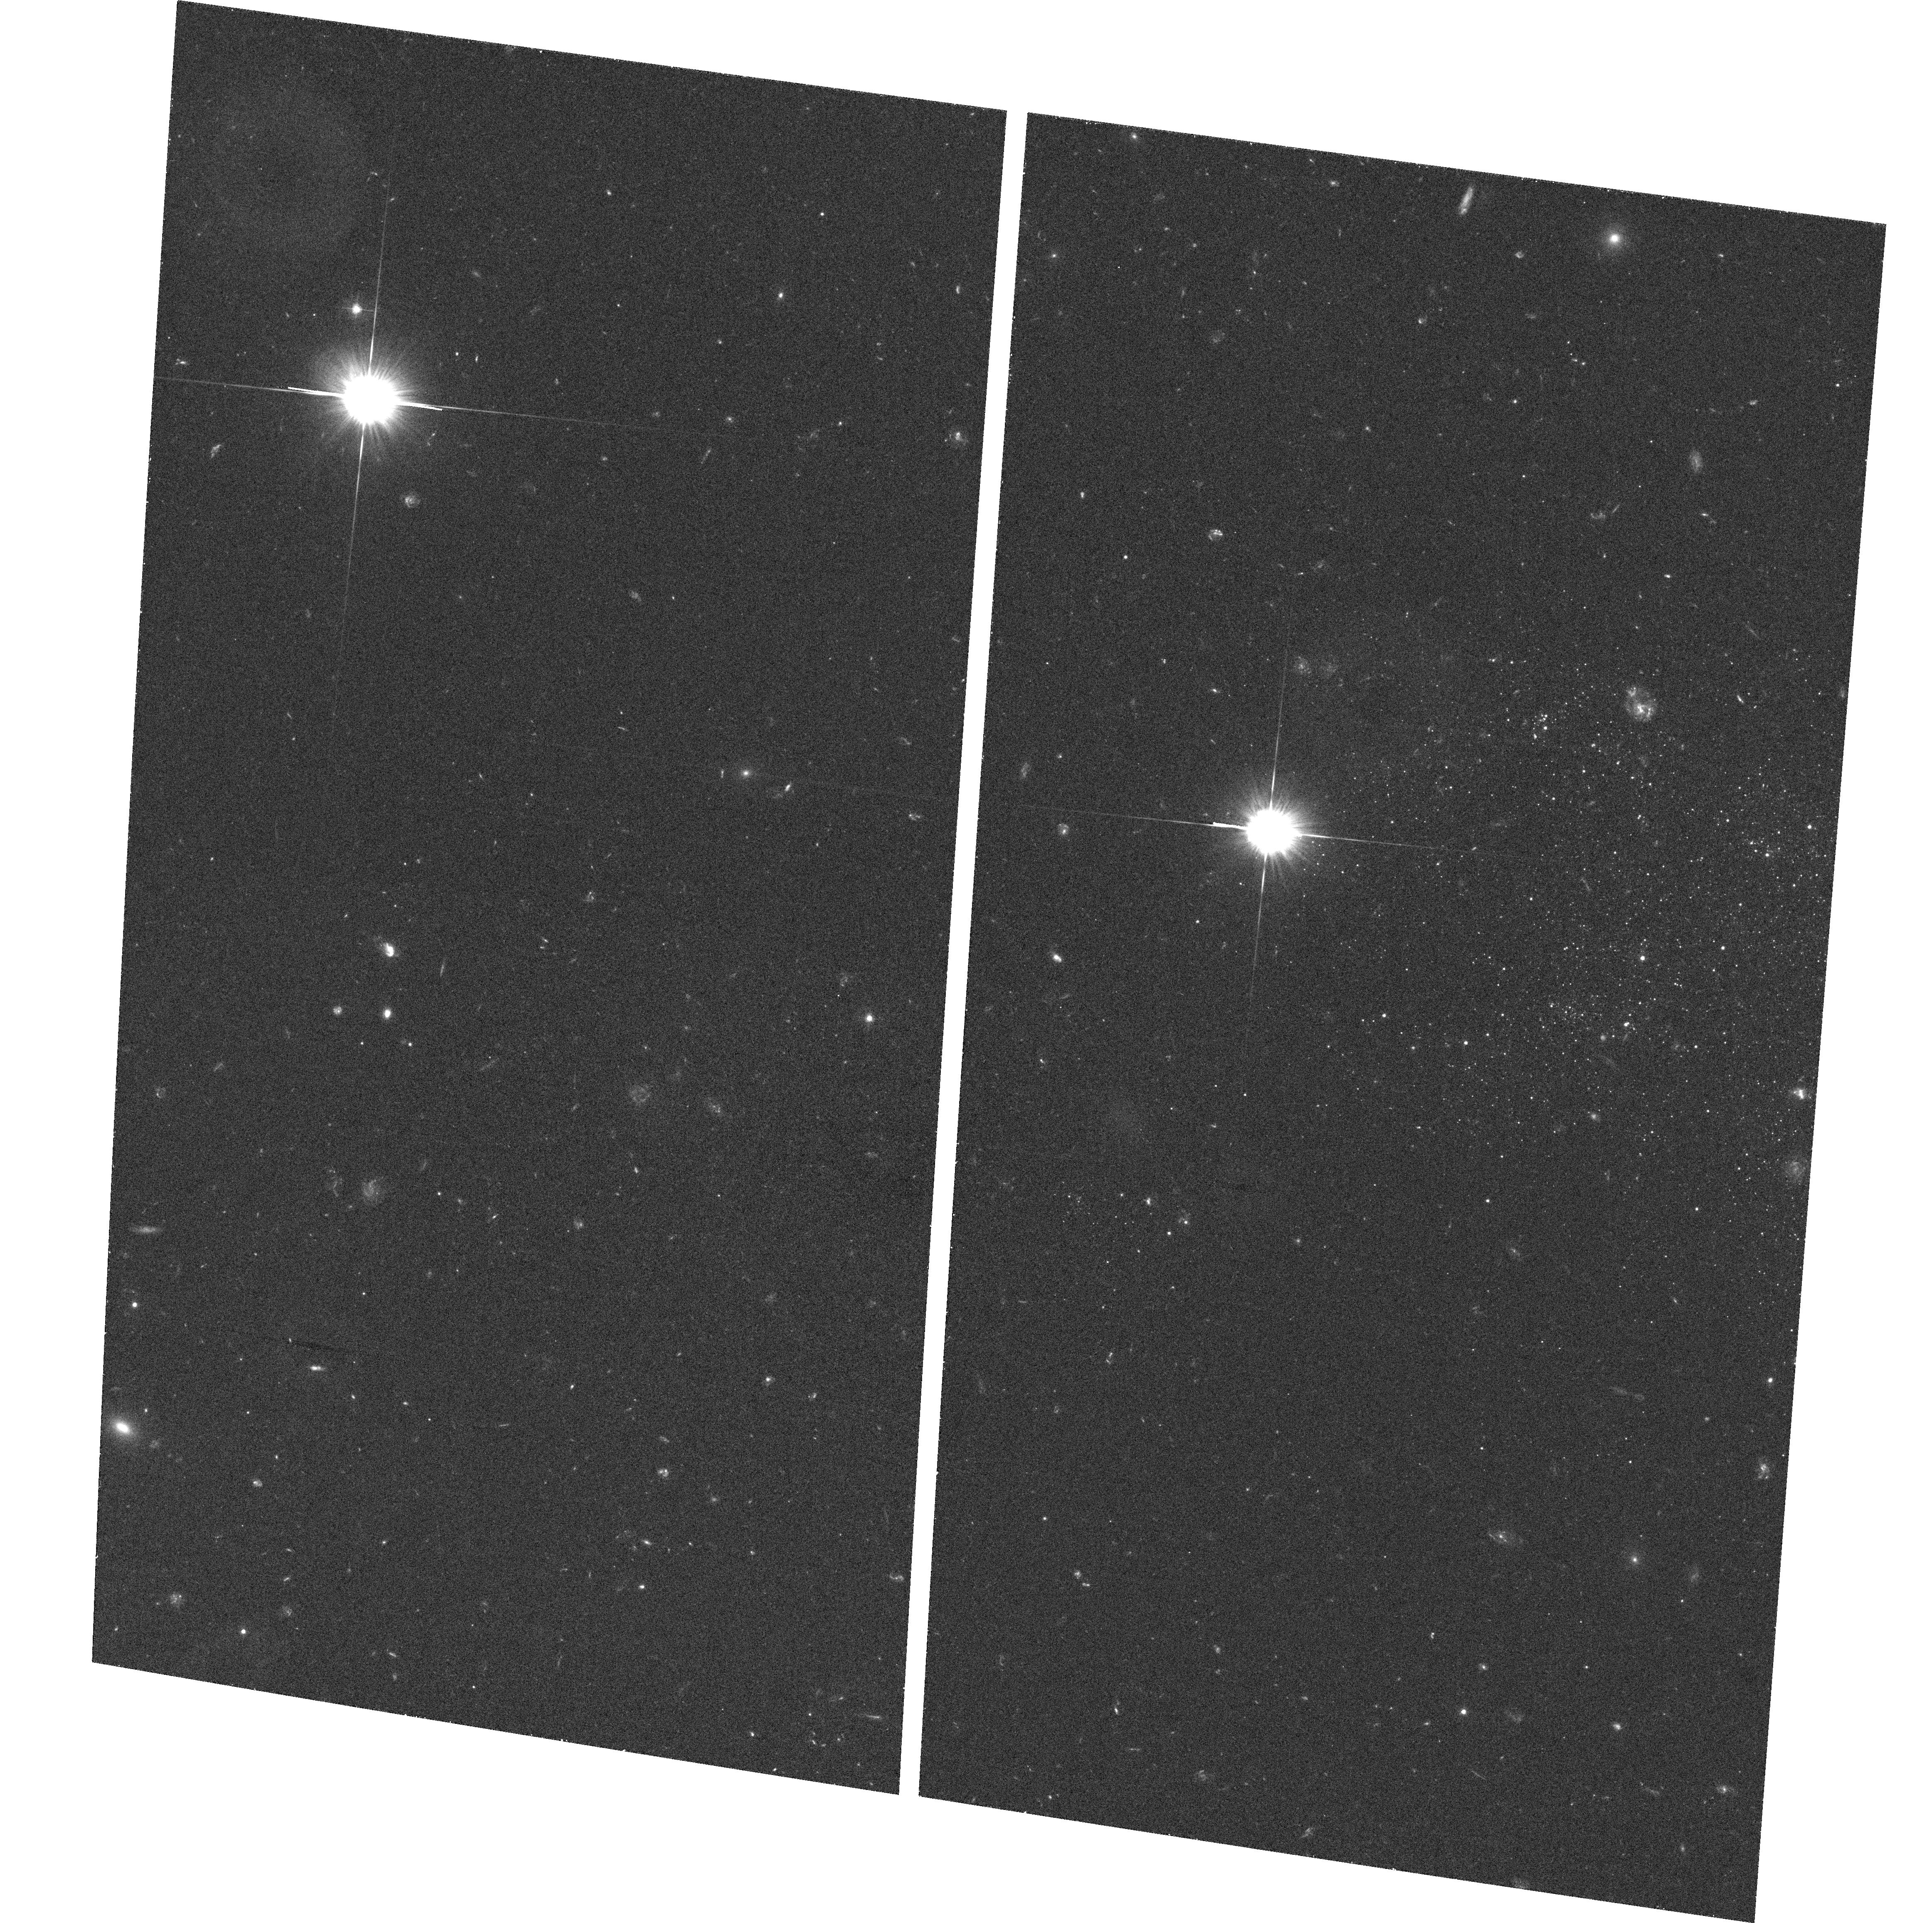
Target: NGC4789A-OUTERDISK-3. Instrument: ACS/WFC. Filter: F475W. Exposure: 30 min. Observation ID: hst_10287_01_acs_wfc_f475w_j90v01

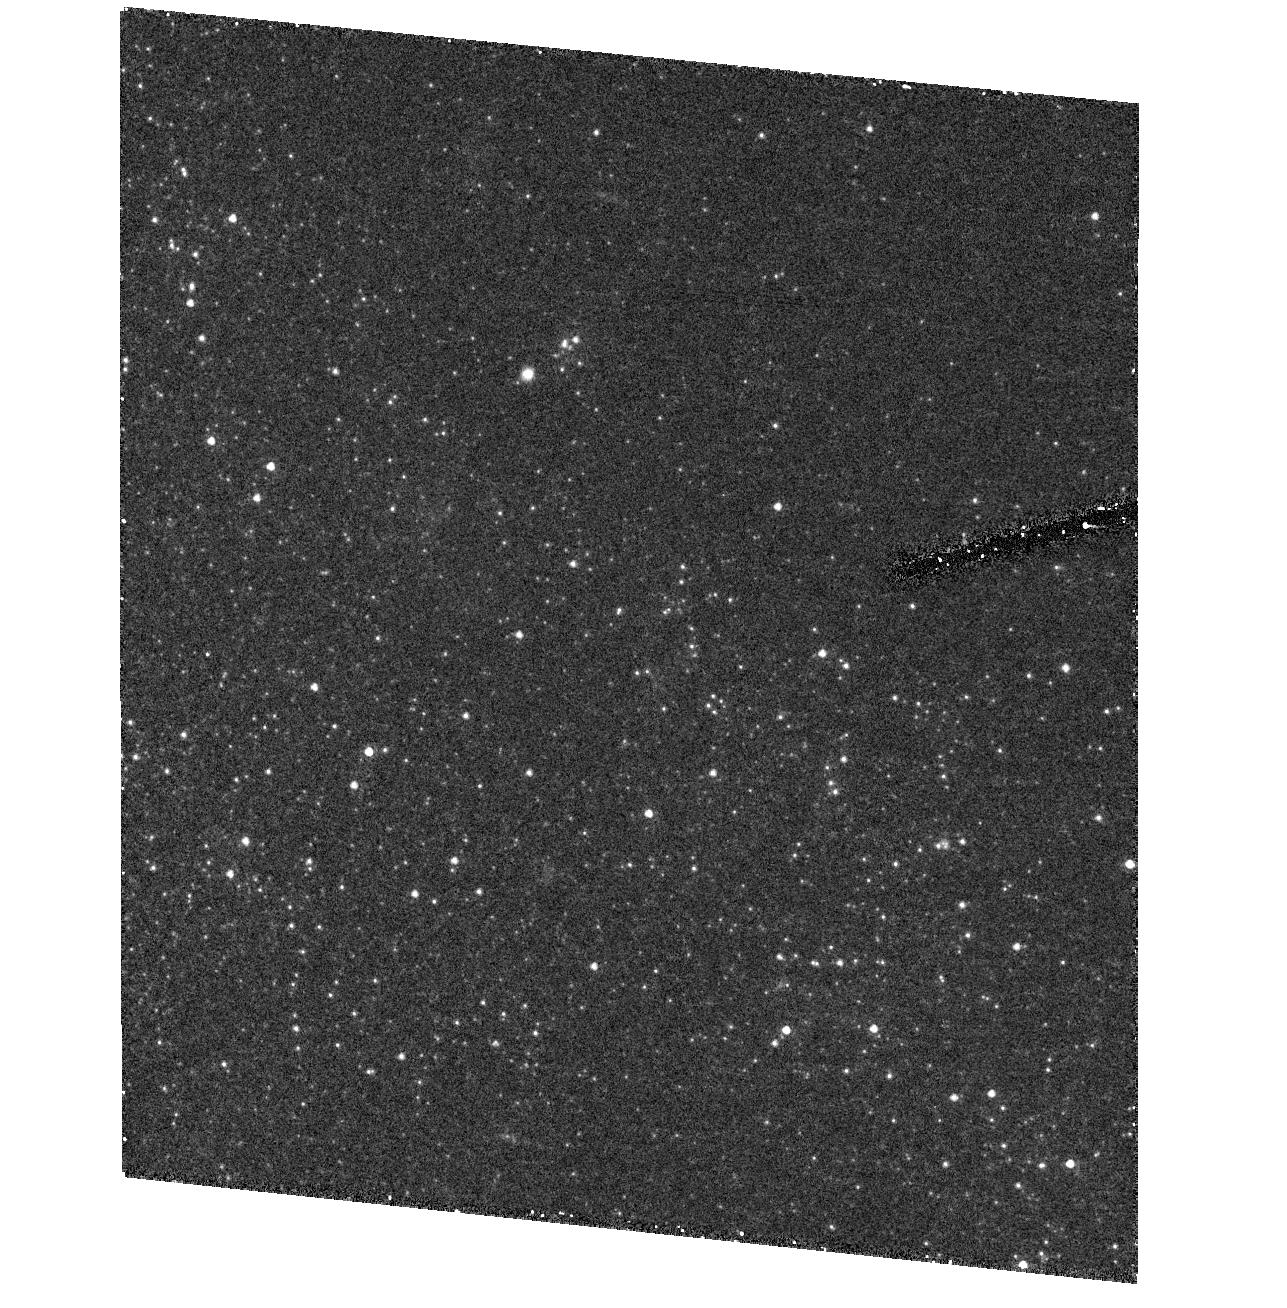
Target: field at RA 193.587°, Dec 27.170°. Instrument: ACS/HRC. Filter: F555W. Exposure: 25 min. Observation ID: hst_10287_01_acs_hrc_f555w_j90v01

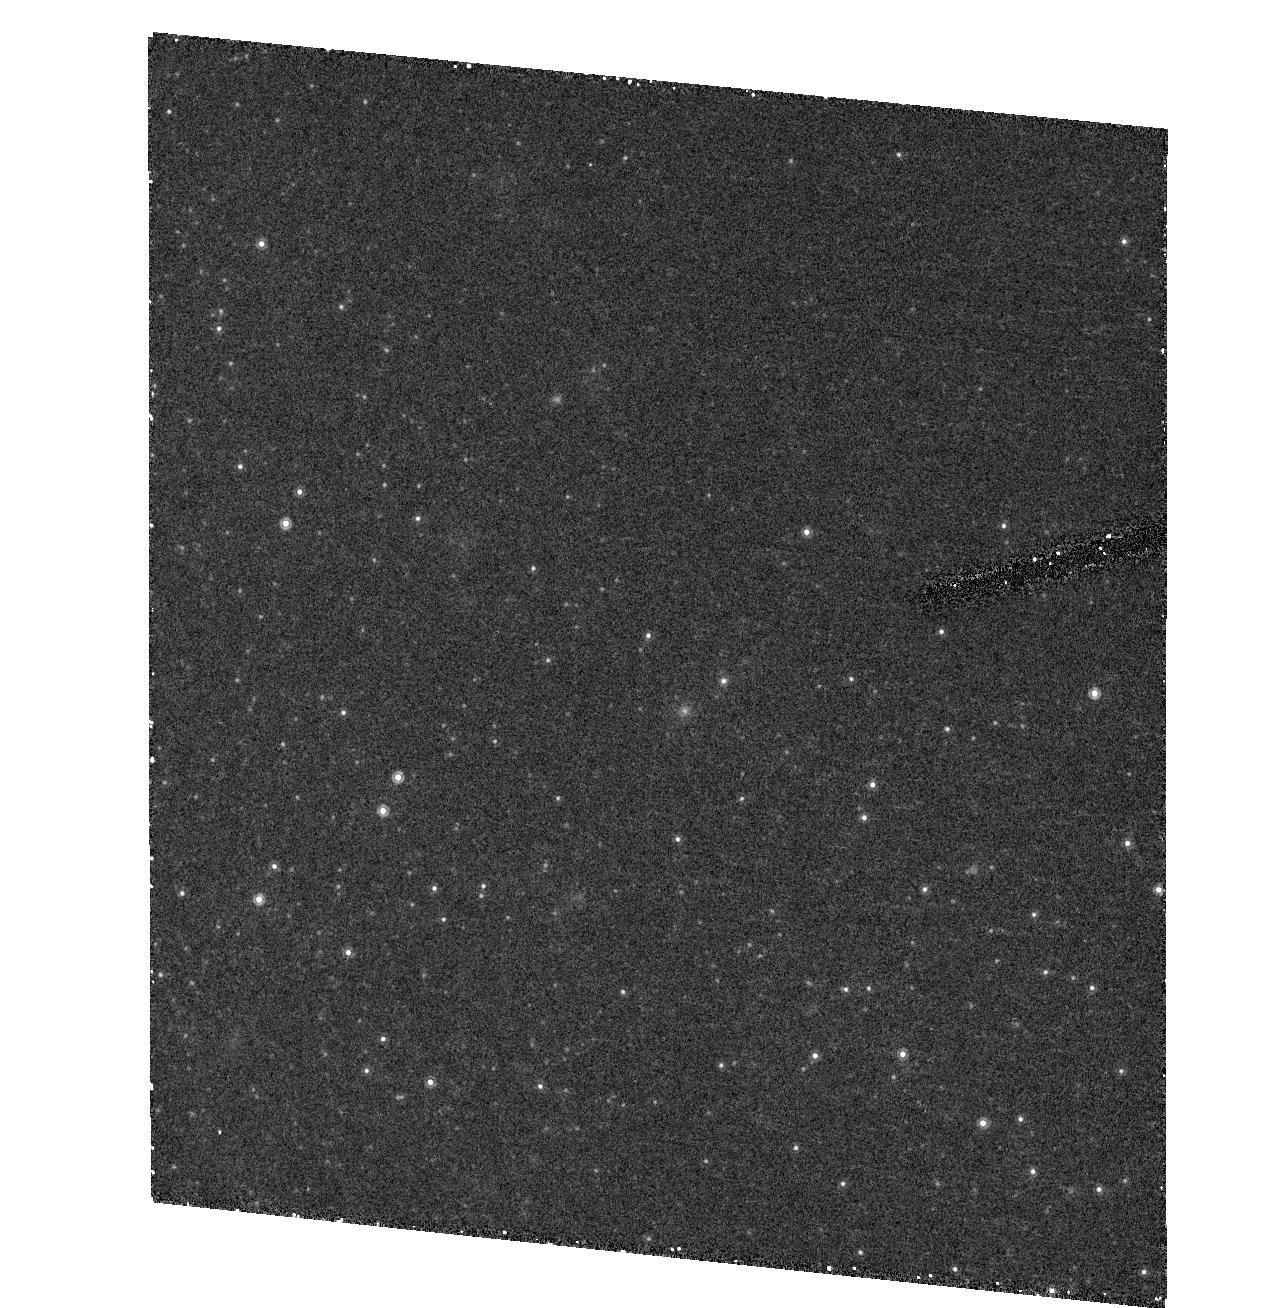
Target: field at RA 193.587°, Dec 27.170°. Instrument: ACS/HRC. Filter: F850LP. Exposure: 25 min. Observation ID: hst_10287_01_acs_hrc_f850lp_j90v01

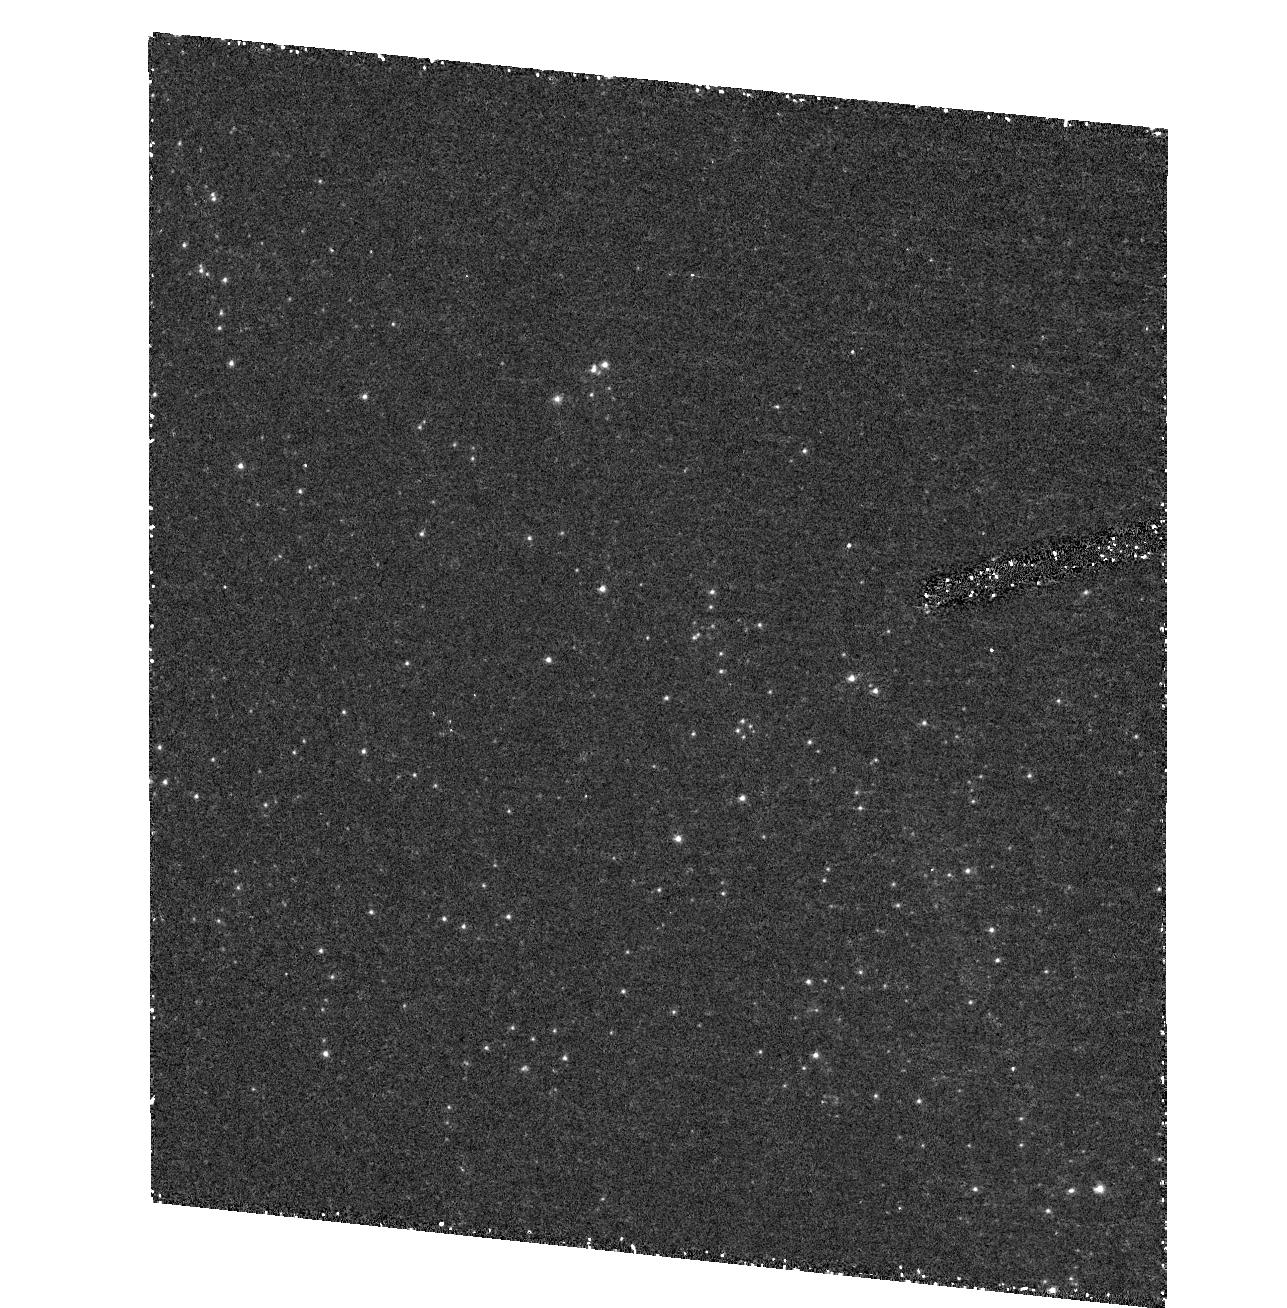
Target: field at RA 193.587°, Dec 27.170°. Instrument: ACS/HRC. Filter: F250W. Exposure: 52 min. Observation ID: hst_10287_01_acs_hrc_f250w_j90v01

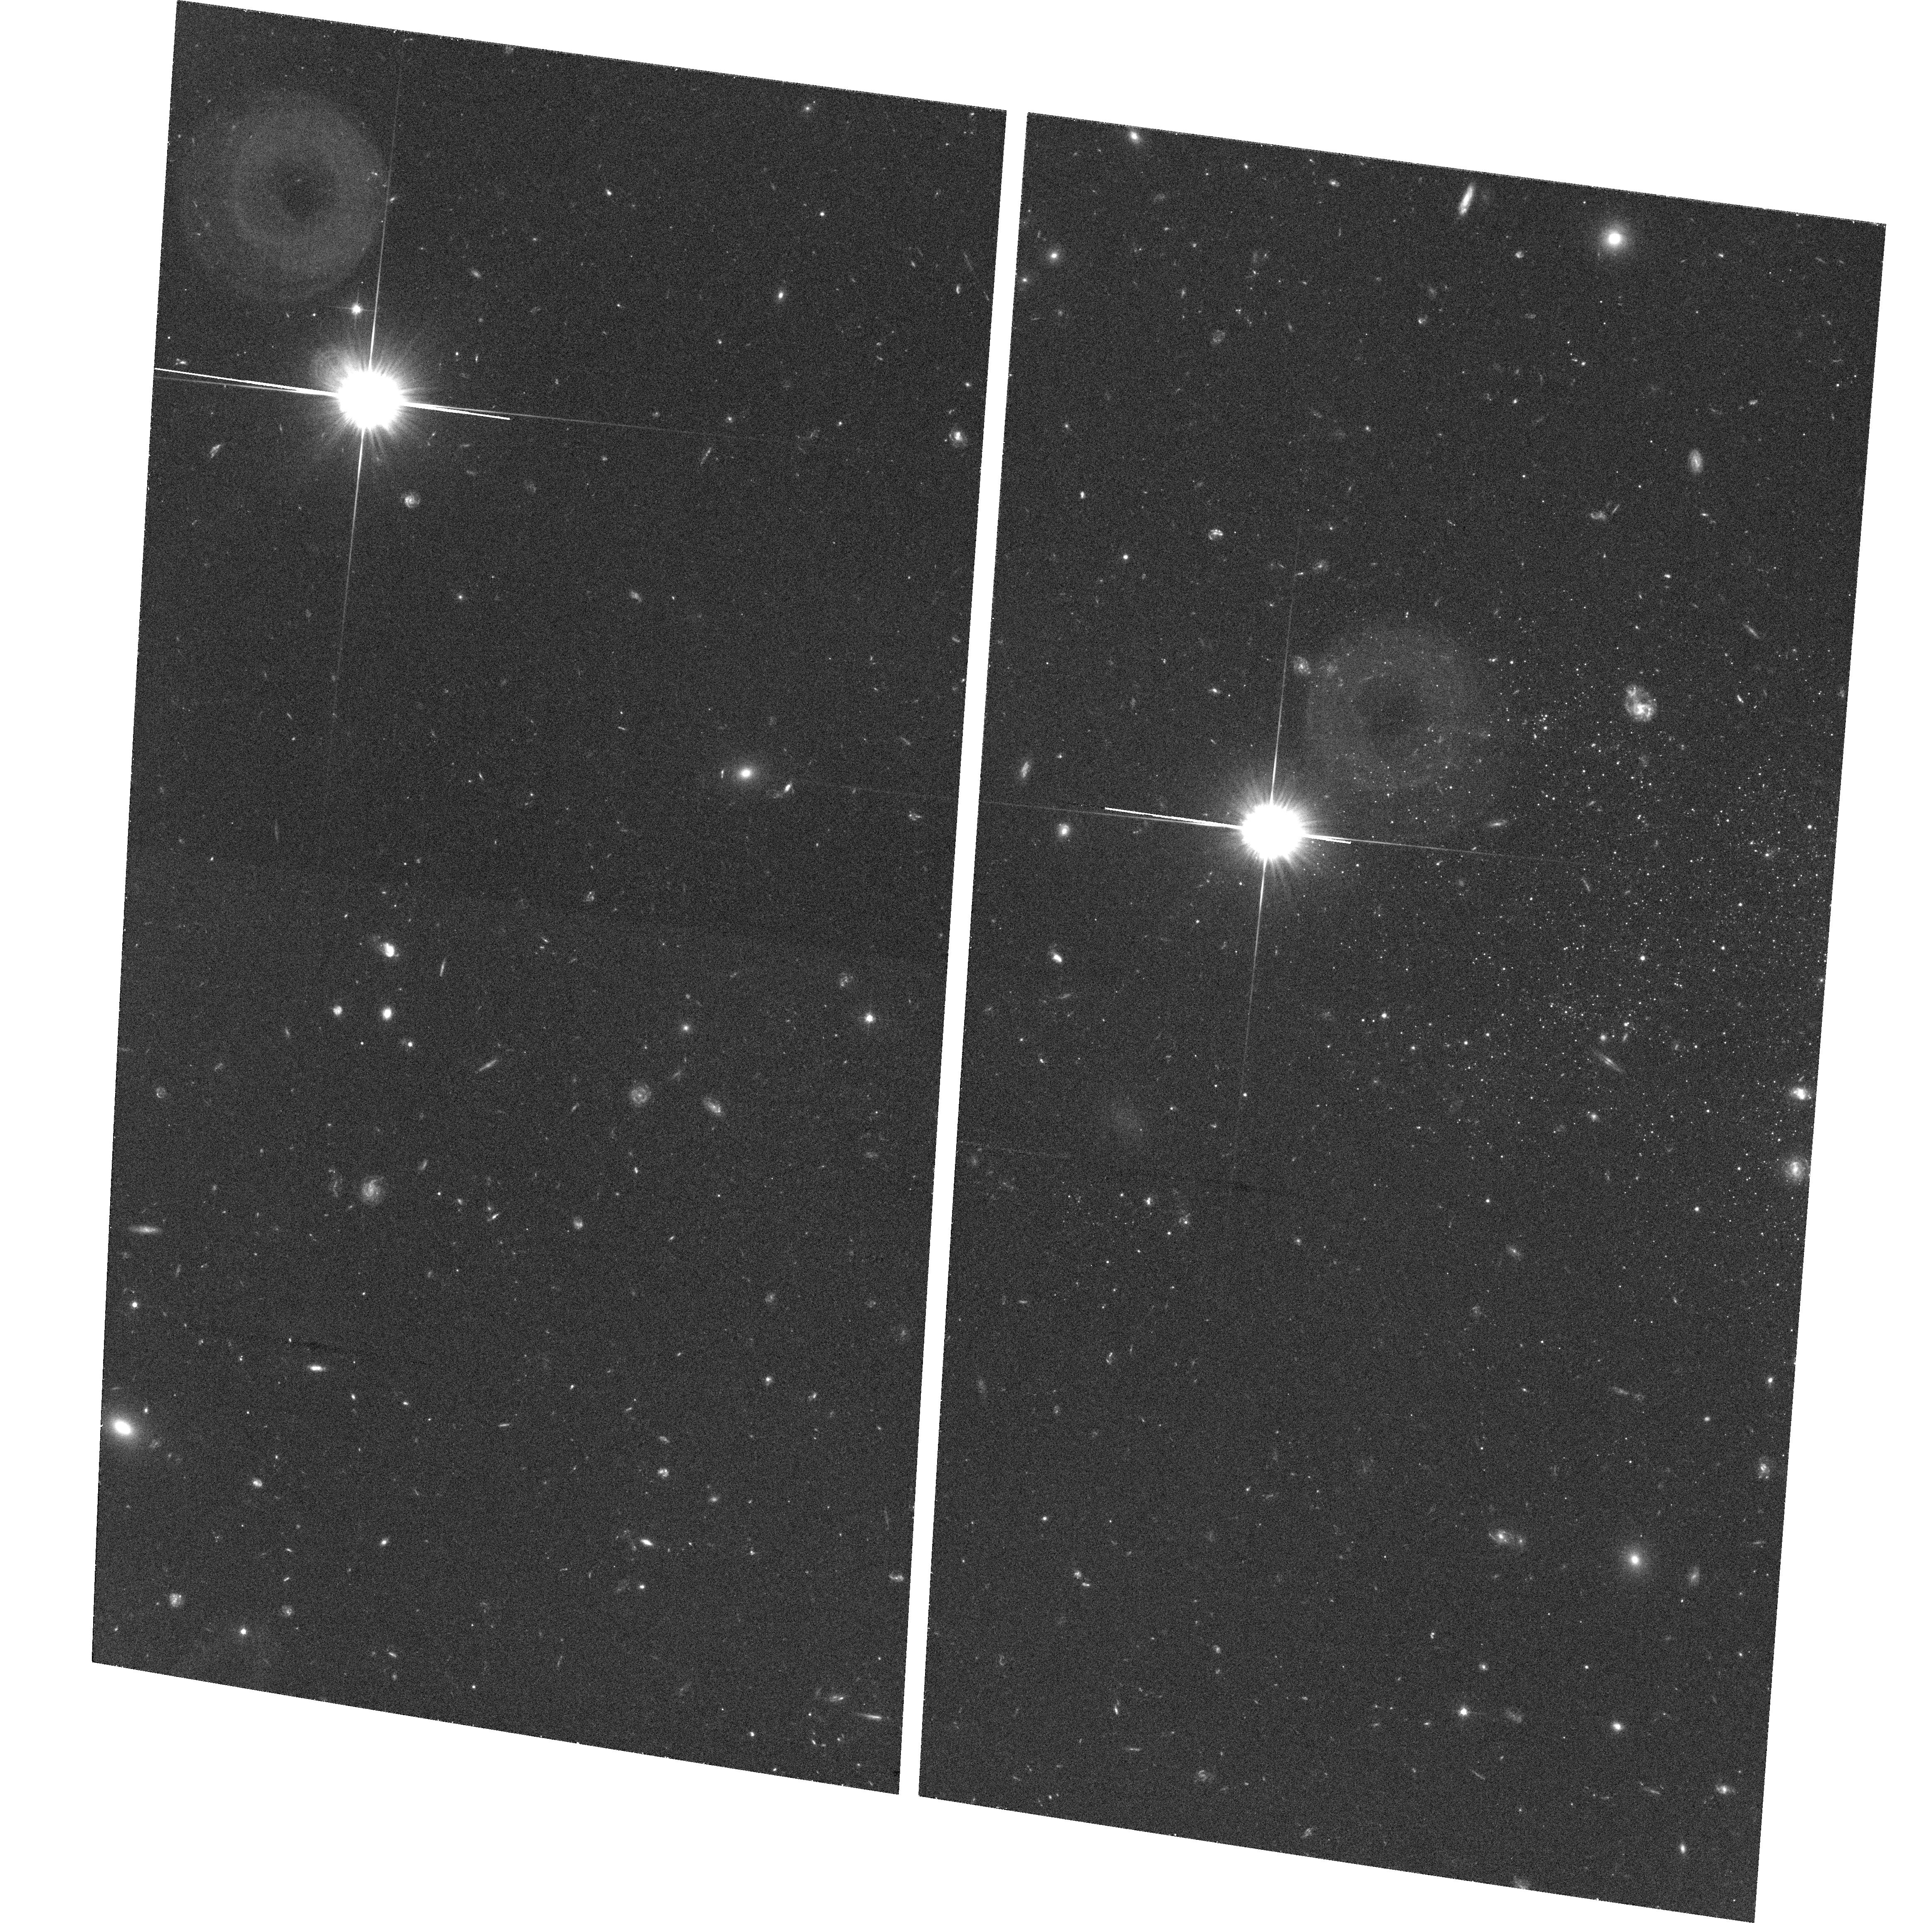
Target: NGC4789A-OUTERDISK-3. Instrument: ACS/WFC. Filter: F606W. Exposure: 30 min. Observation ID: hst_10287_01_acs_wfc_f606w_j90v01

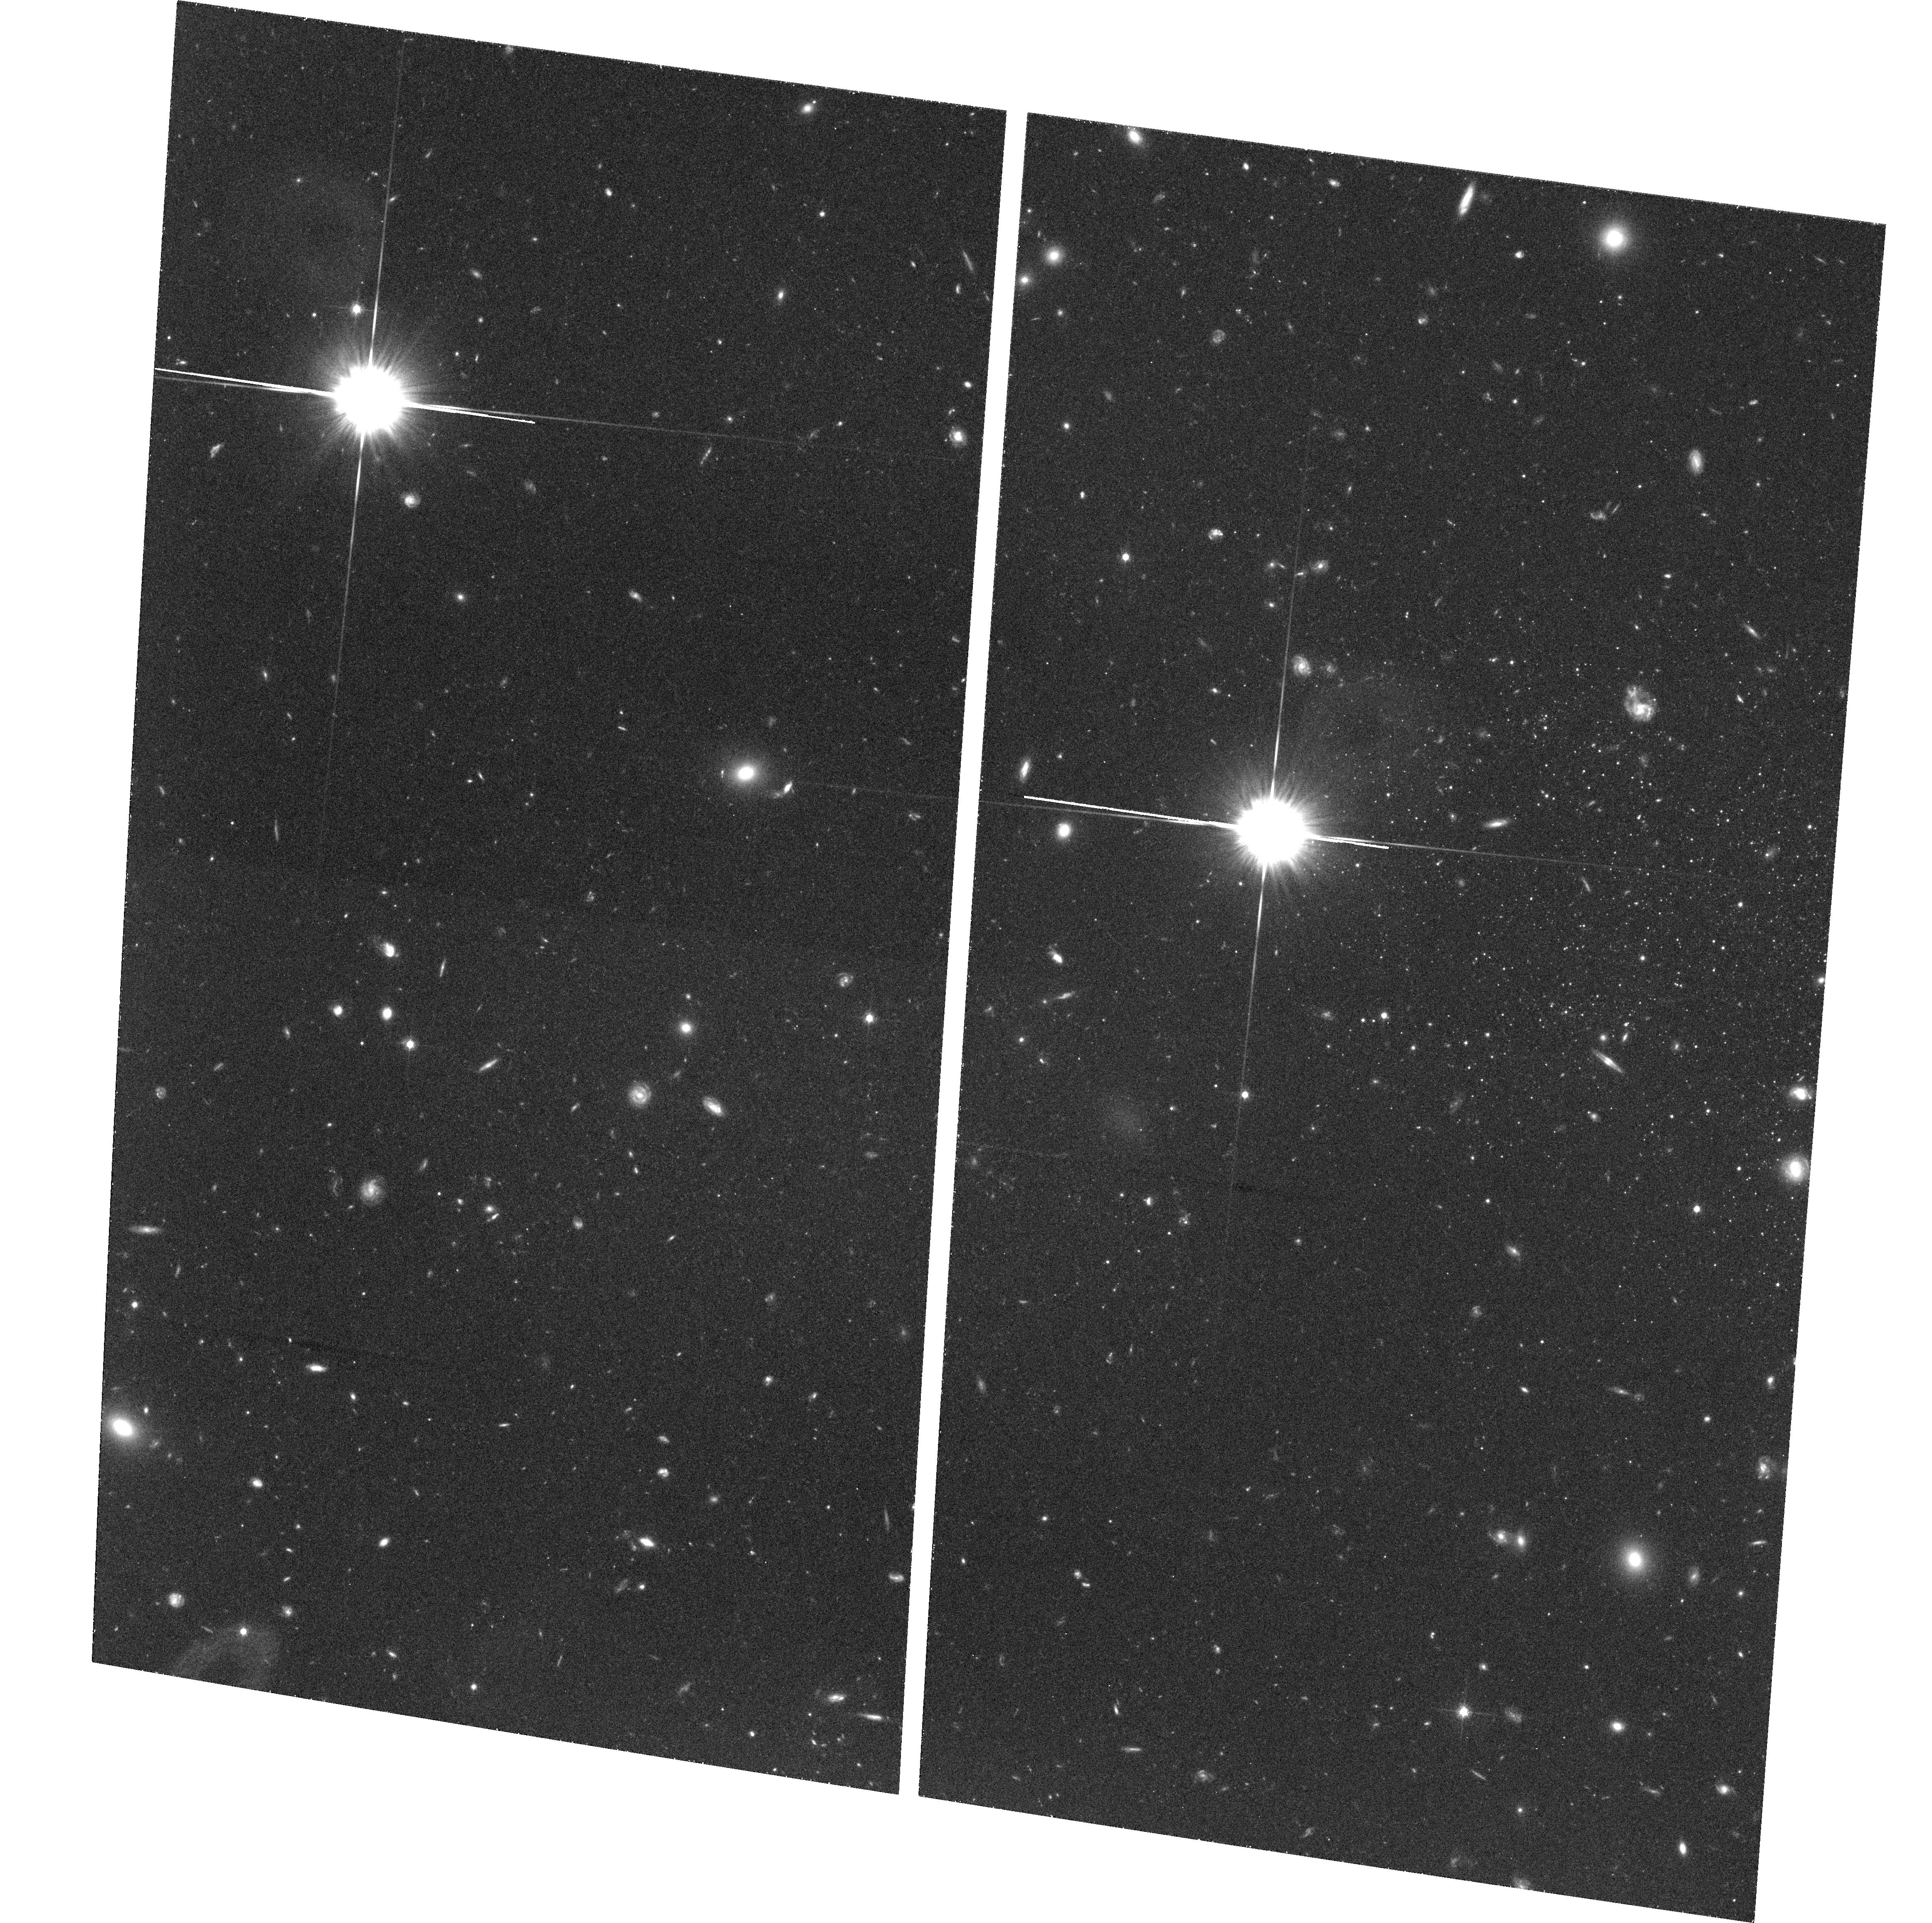
Target: NGC4789A-OUTERDISK-3. Instrument: ACS/WFC. Filter: F814W. Exposure: 57 min. Observation ID: hst_10287_01_acs_wfc_f814w_j90v01

Stars in Extended HI Disk Galaxies (PI: Ford, Holland)

Half of gas rich galaxies have HI disks extending well beyond their optical extents. This gas is a significant potential fuel repository for future star formation. How can galaxies can store such quantities of ISM without any apparent star formation? These extended gas disks have well maintained velocity dispersions and dynamical structure. What is keeping them warm? Perhaps there is star formation, but at such low levels it is not readily apparent. We have begun investigating this problem by looking for low-level star formation in extended HI disk galaxies. Our first target was the spectacularly dark matter dominated galaxy NGC2915. In this case our hypothesis was proven to be correct. We found indications for low level star formation in two ways. (1) Our ACS WFC images show a noticeable blue plume of stars in the g vs g-V as well as the V vs V-I color magnitude diagrams. The blues stars extend over the full area of the WFC and are highly clumped. (2) Previous deep Halpha images shows a few very faint HII regions near the Holmberg radius. The weakness of the HII regions and the large numbers of blue (B) stars suggests that the IMF is truncated at the upper end compared to typical IMF parameterizations. This could imply that H-alpha surveys underestimate the true star formation rate. Another surprising result of the ACS observations is that the old population also extends well passed the Holmberg radius and includes globular clusters. We propose to observe a second galaxy for this program - NGC4789A (DDO154). Like NGC2915, it also has HI extending more than five times the Holmberg radius in a fairly well ordered disk. In this case the old stellar population is comparetively weak, and the foreground reddening is much less. This second set of observations will give us a check on the generality of the NGC2915 results. In particular an IMF that does not extend up to O star formation could have major implications for metal production, kinetic energy release and ionization of the intergalactic medium.